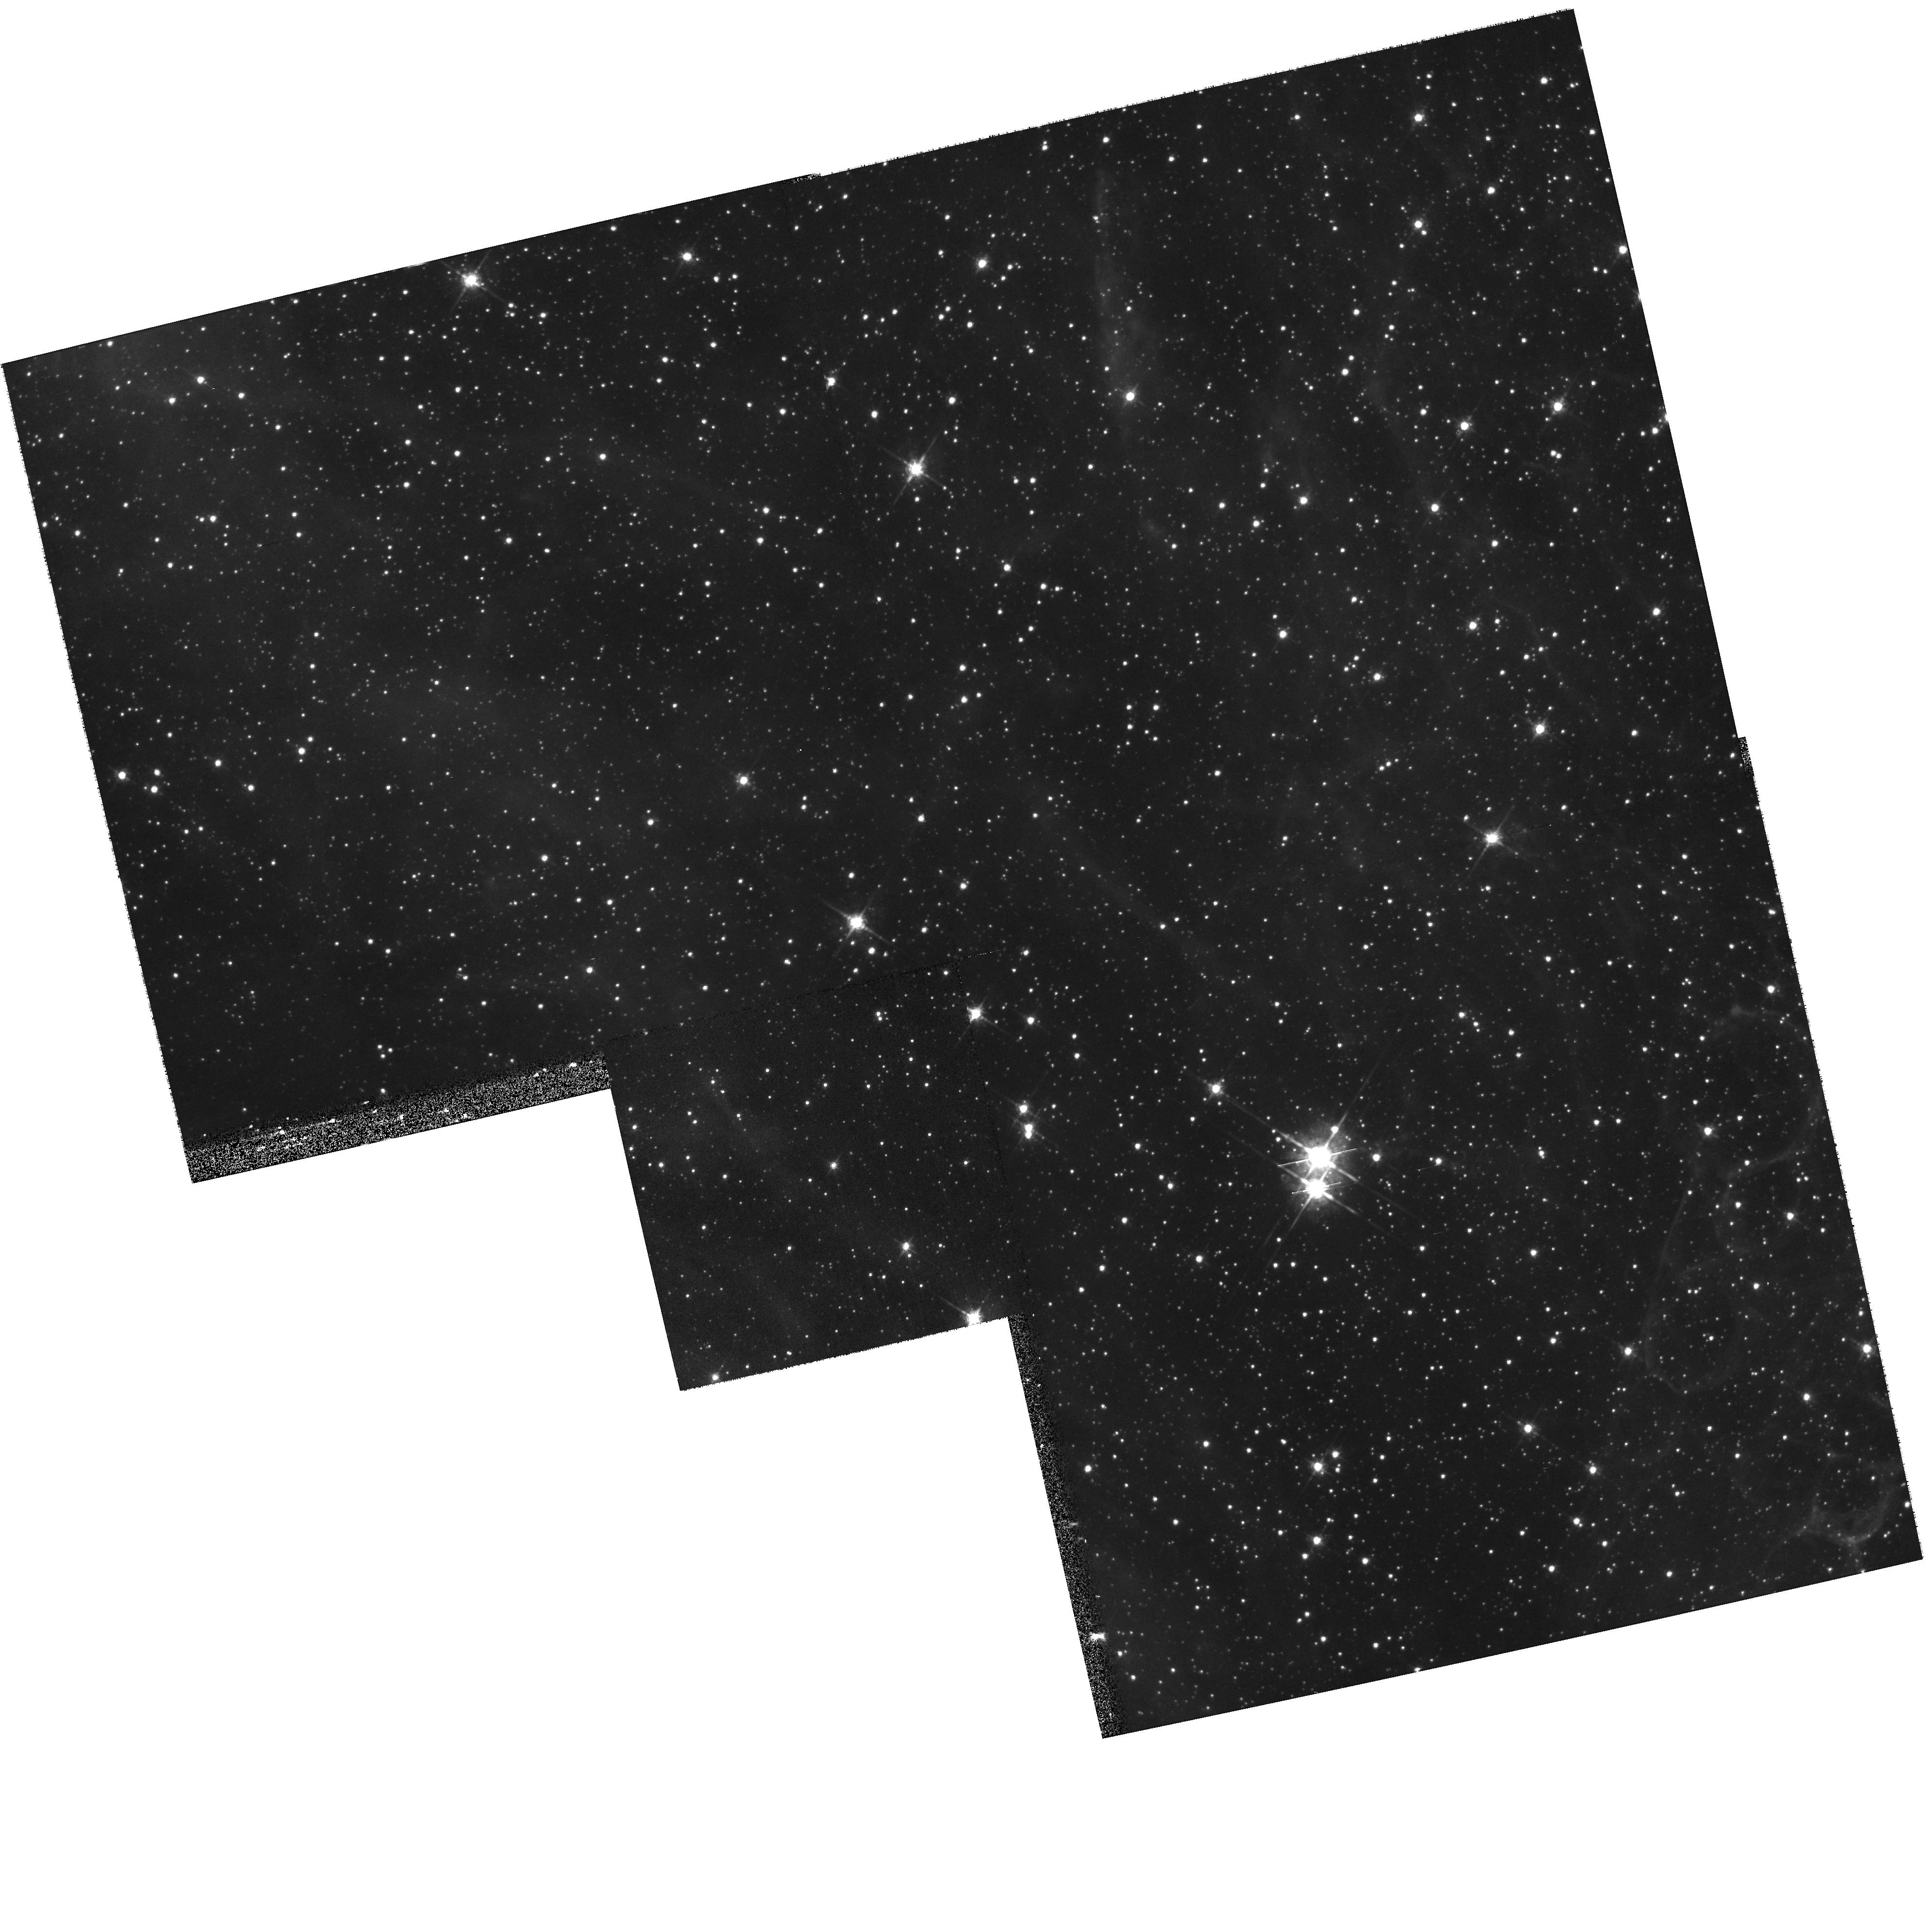
Target: LMC-SN1987A-ECHO2-FOLLOWUP
Instrument: WFPC2/PC
Filter: F675W
Exposure: 9 min
Observation ID: hst_9343_06_wfpc2_pc_f675w_u6m706

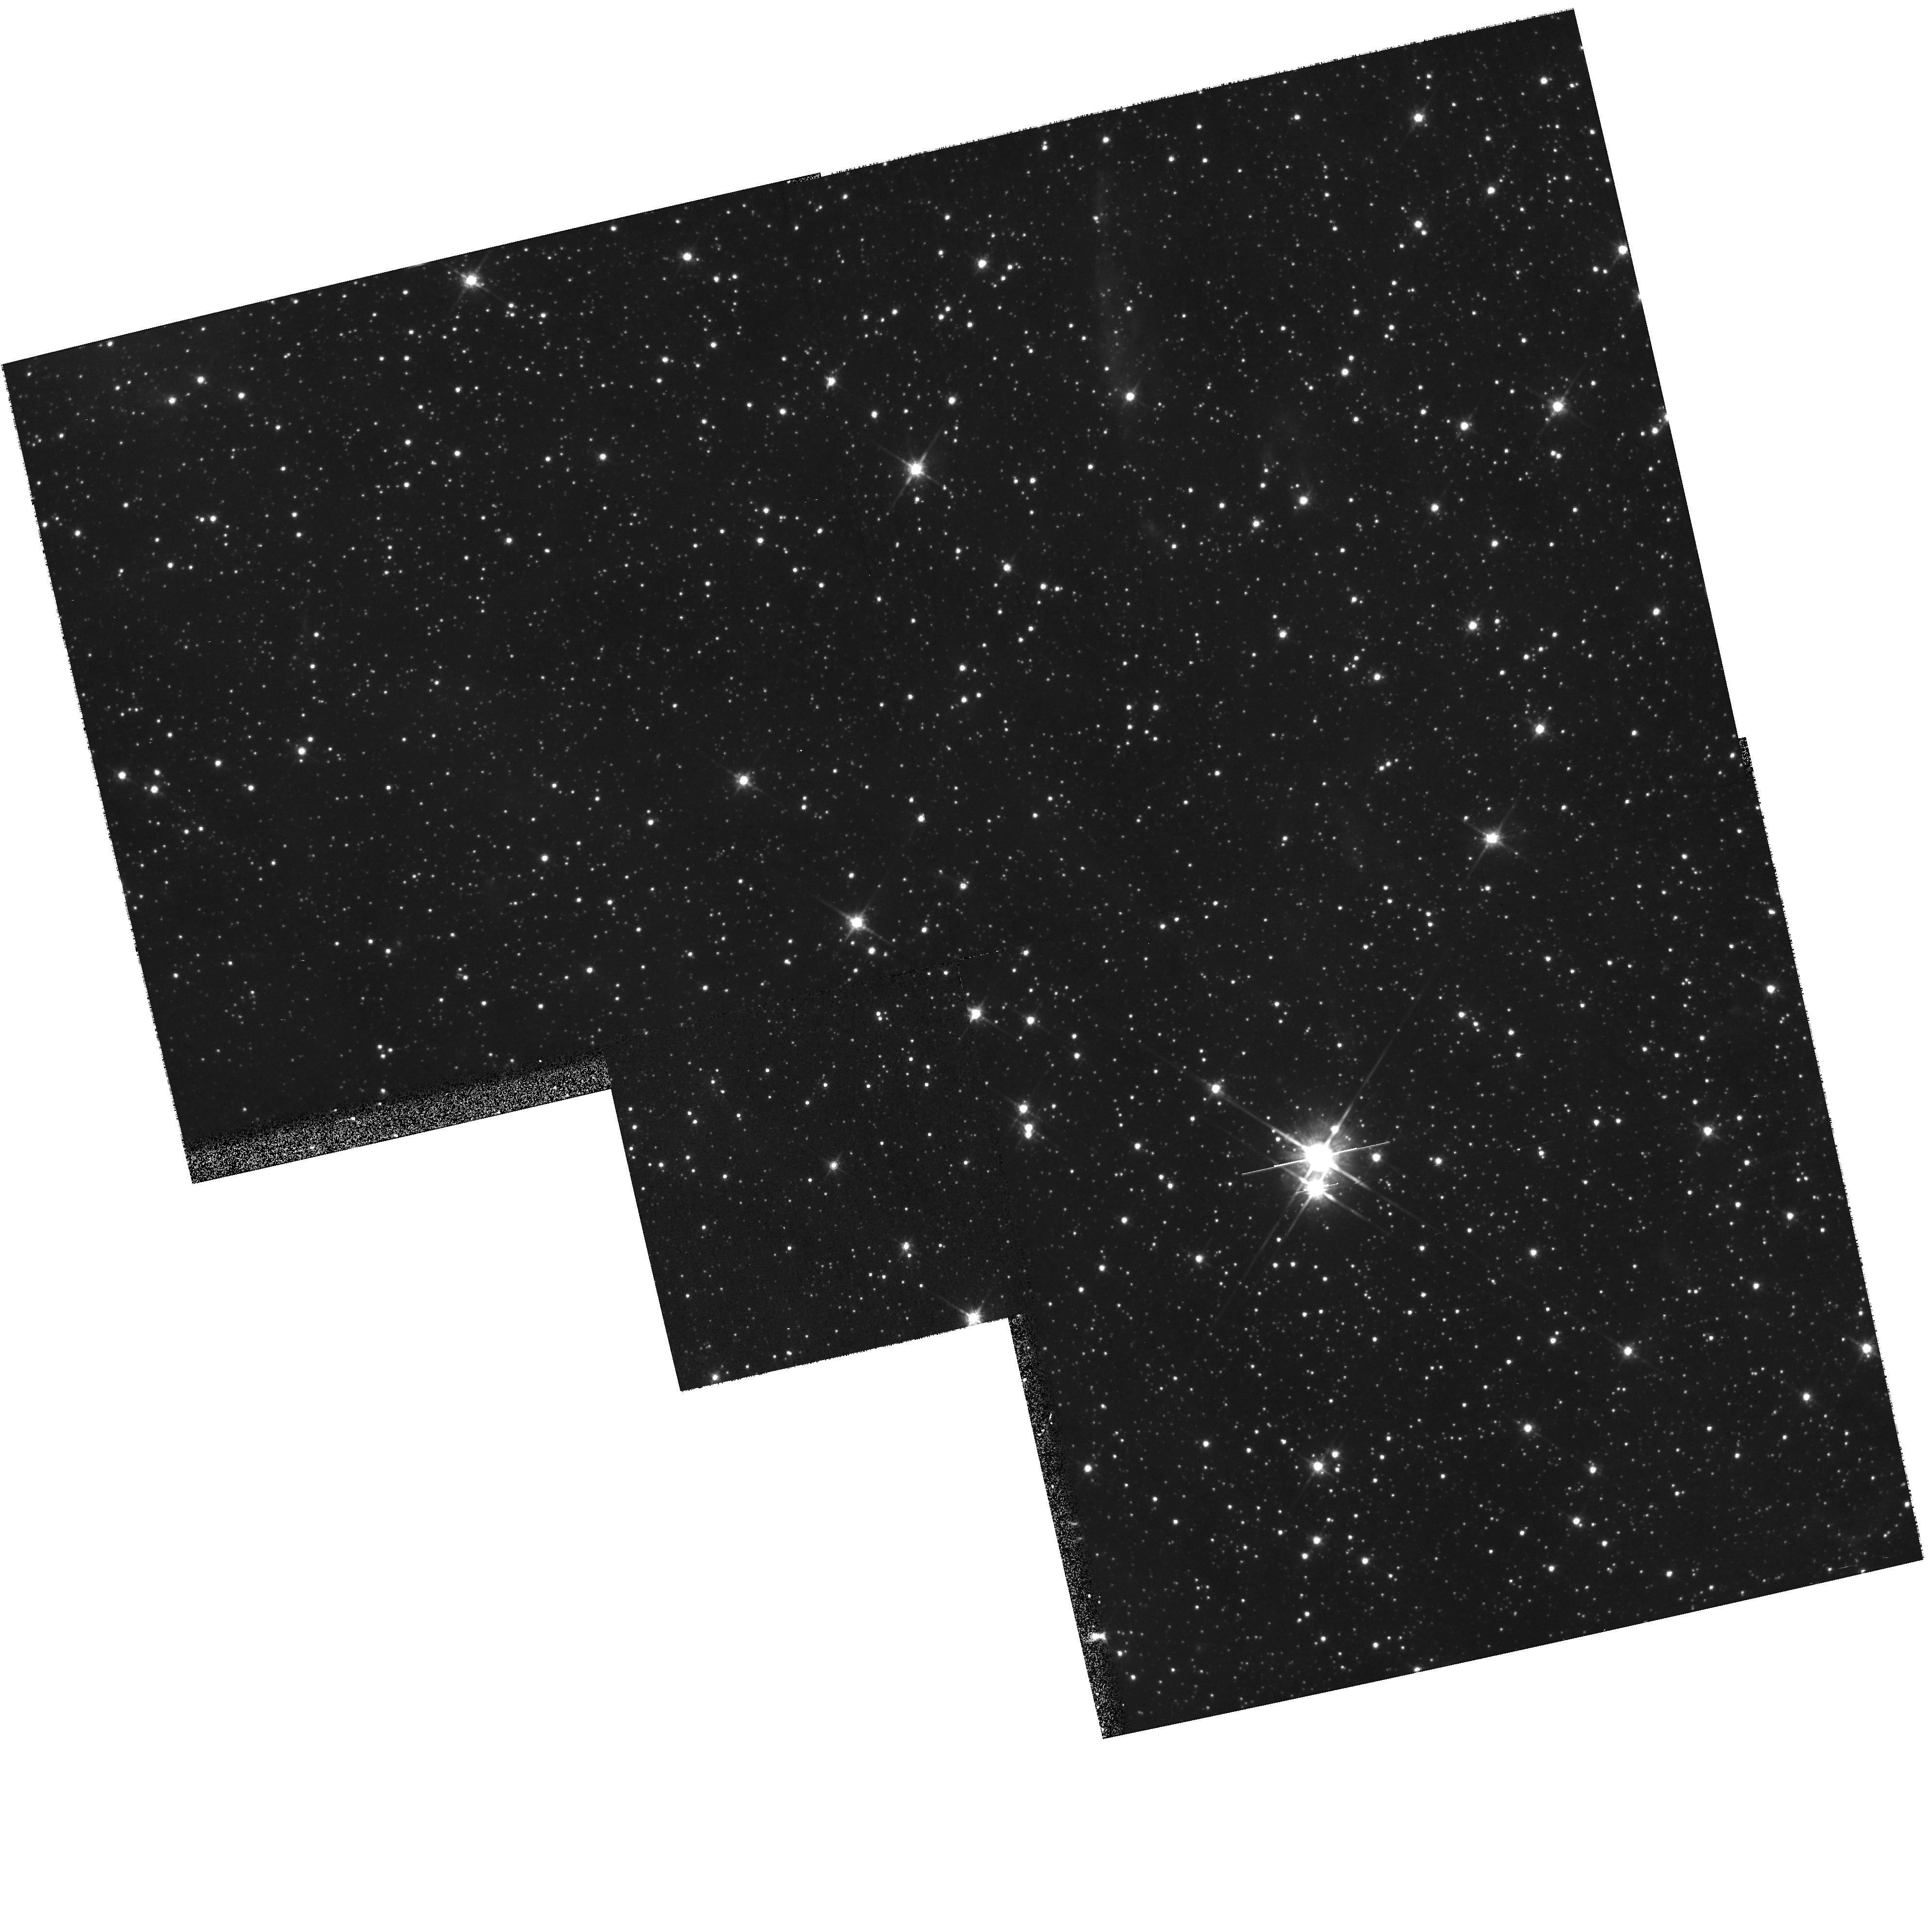
Target: LMC-SN1987A-ECHO2-FOLLOWUP
Instrument: WFPC2/PC
Filter: F814W
Exposure: 10 min
Observation ID: hst_9343_06_wfpc2_pc_f814w_u6m706

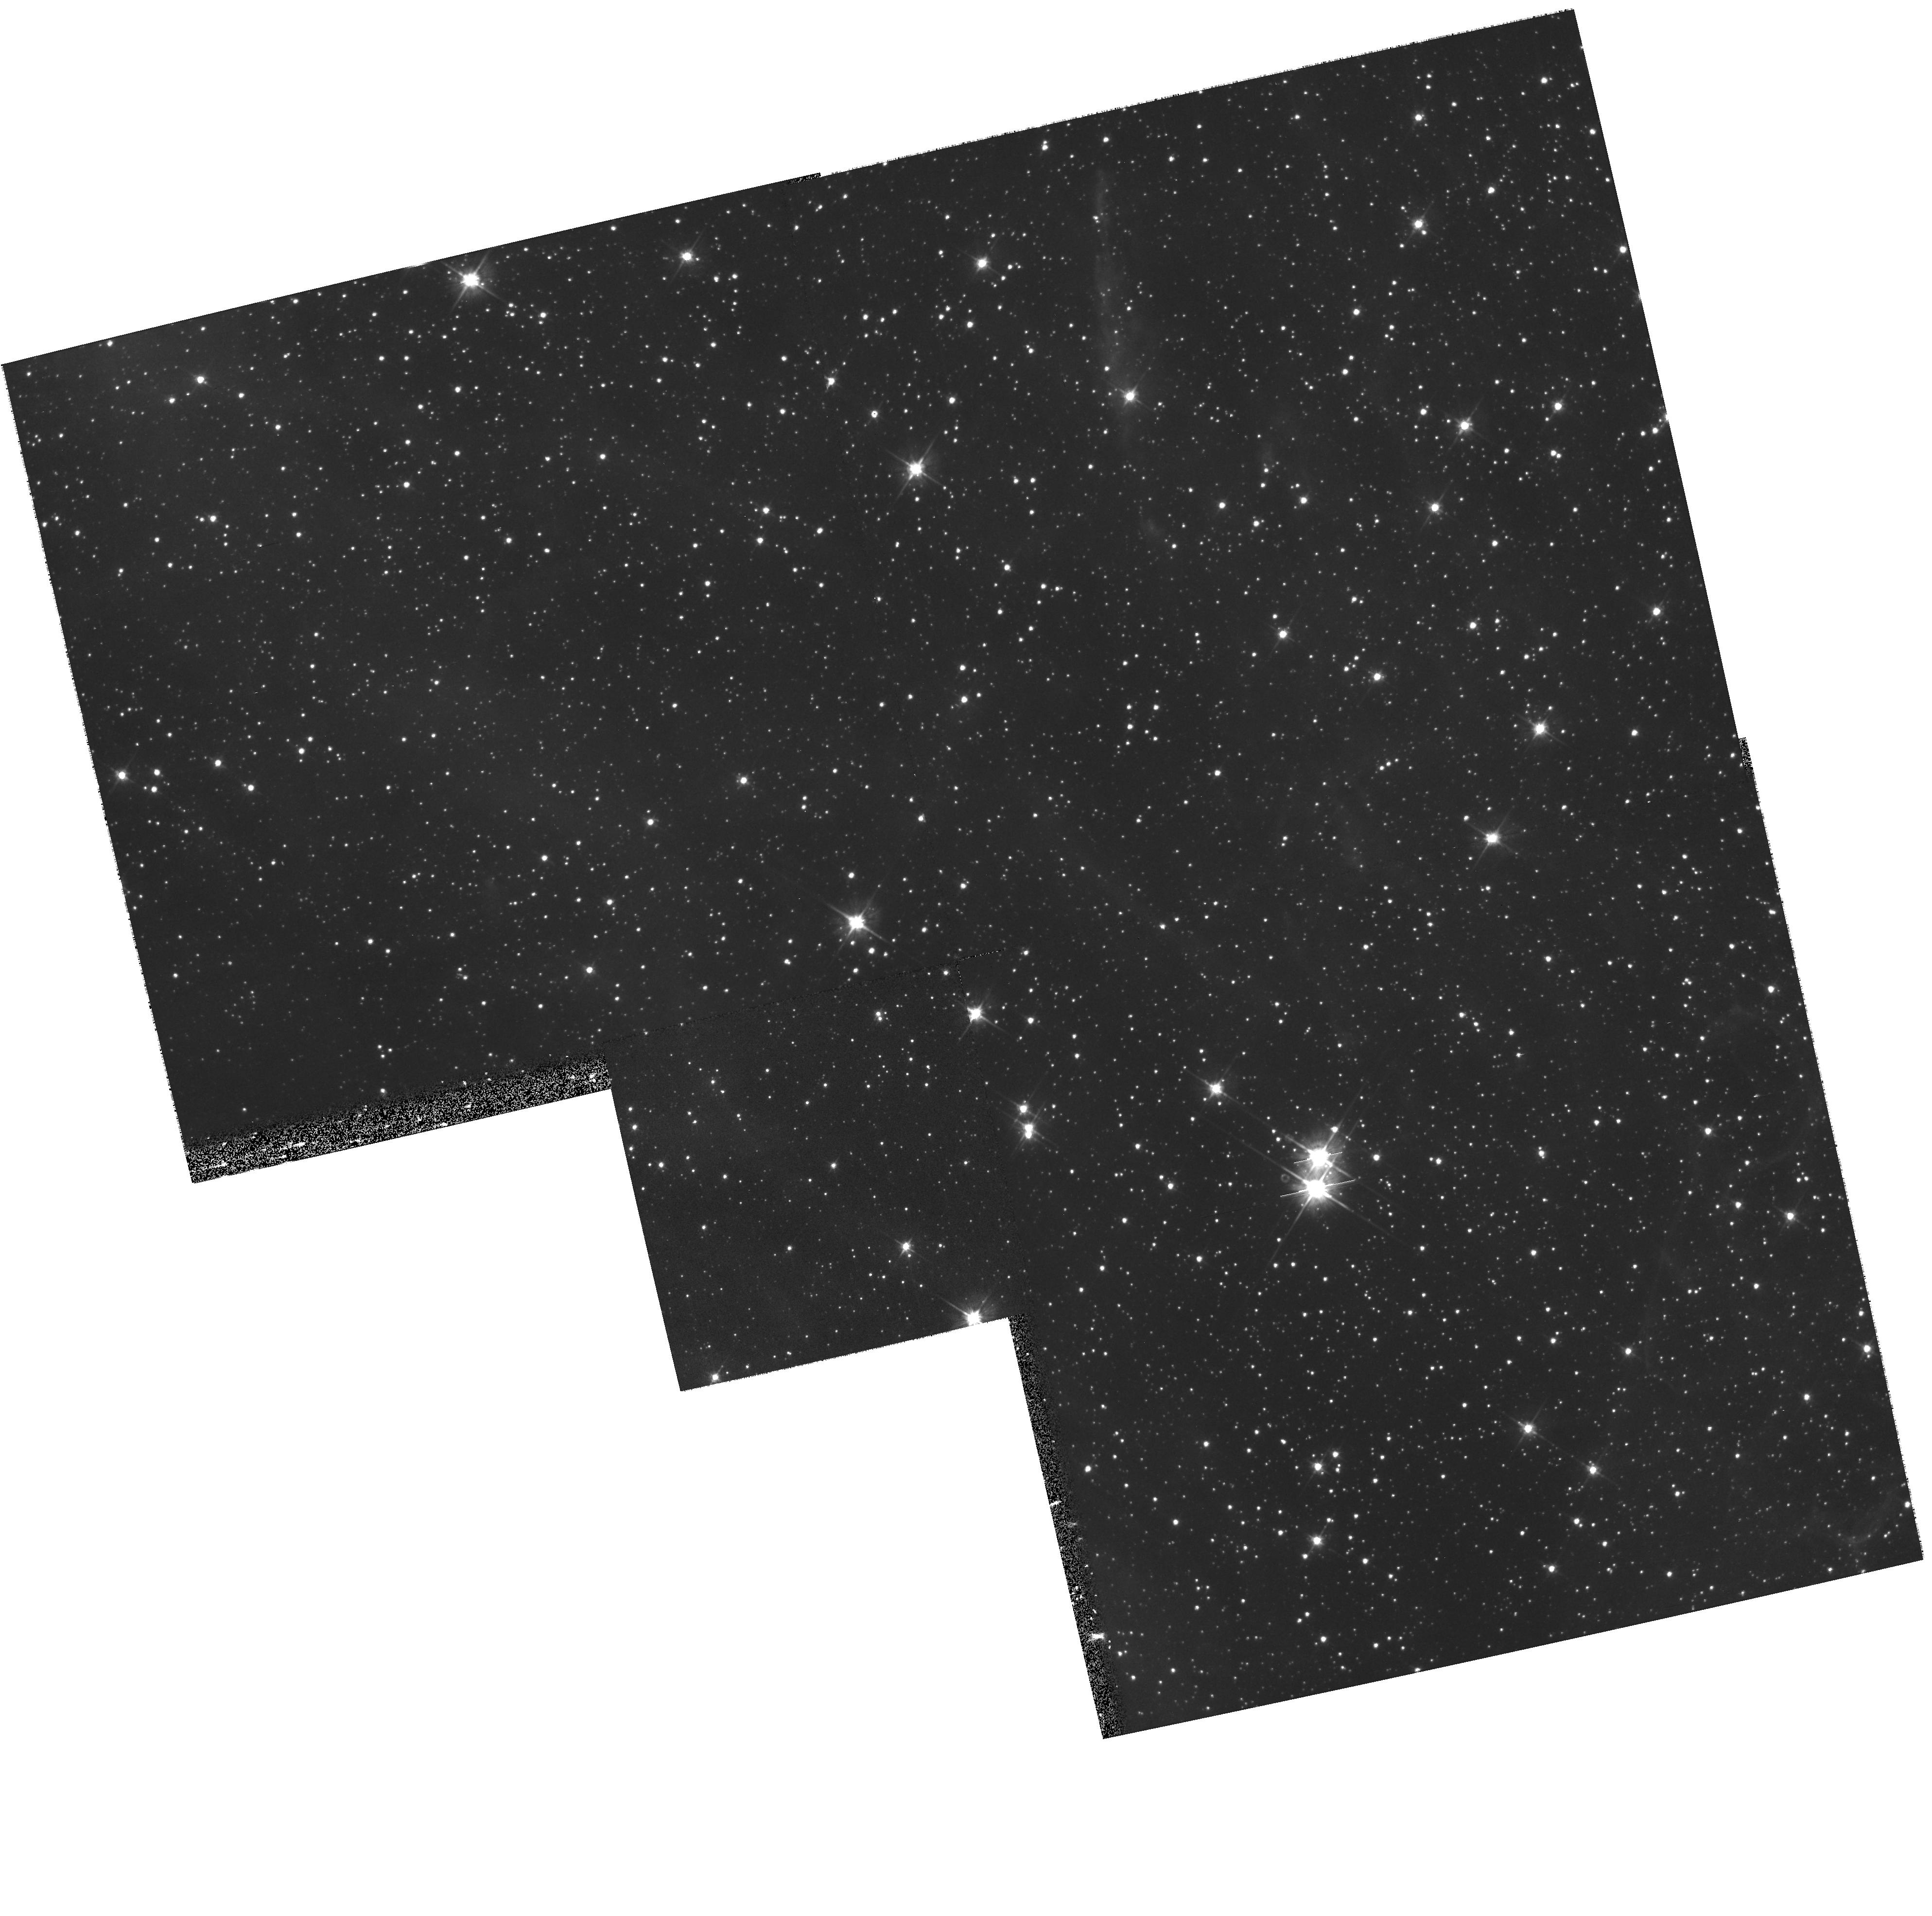
Target: LMC-SN1987A-ECHO2-FOLLOWUP
Instrument: WFPC2/PC
Filter: F555W
Exposure: 10 min
Observation ID: hst_9343_06_wfpc2_pc_f555w_u6m706

The UV Light Echo of Shock Breakout During SN 1987A (PI: Crotts, Arlin P. S.)

Light echoes (transient reflection nebulae) from SN1987A were discovered in the optical in 1988 and have been detected in the vacuum ultraviolet by IUE. The UV data would be the first ``direct'' observation of the hot spectrum emitted by a supernova shock destroying its progenitor star; unfortunately the large aperture and pointing instabilities of IUE make these data difficult to calibrate and interpret in great detail. The breakout signal has also been modified by the spectral reflectance of the echoing dust. We propose to confirm the UV detection and to disentangle the incident SN spectrum from the dust reflectance by observing the UV echo at two scattering phase angles and combining them with HST and ground-based data. Sampling two echoes at widely-spaced spectral points and two scattering angles will provide us with enough independent information to factor these separately. The resulting early UV spectrum of SN 1987A will allow a direct test of theoretical models of supernova shock propagation and breakout from a star, as well as provide an accurate input ionization spectrum for understanding the excitation and recombination of gas in the observed circumstellar nebulosity around SN1987A. This study will also strongly constrain the physical properties of interstellar dust in the Large Magellanic Cloud.